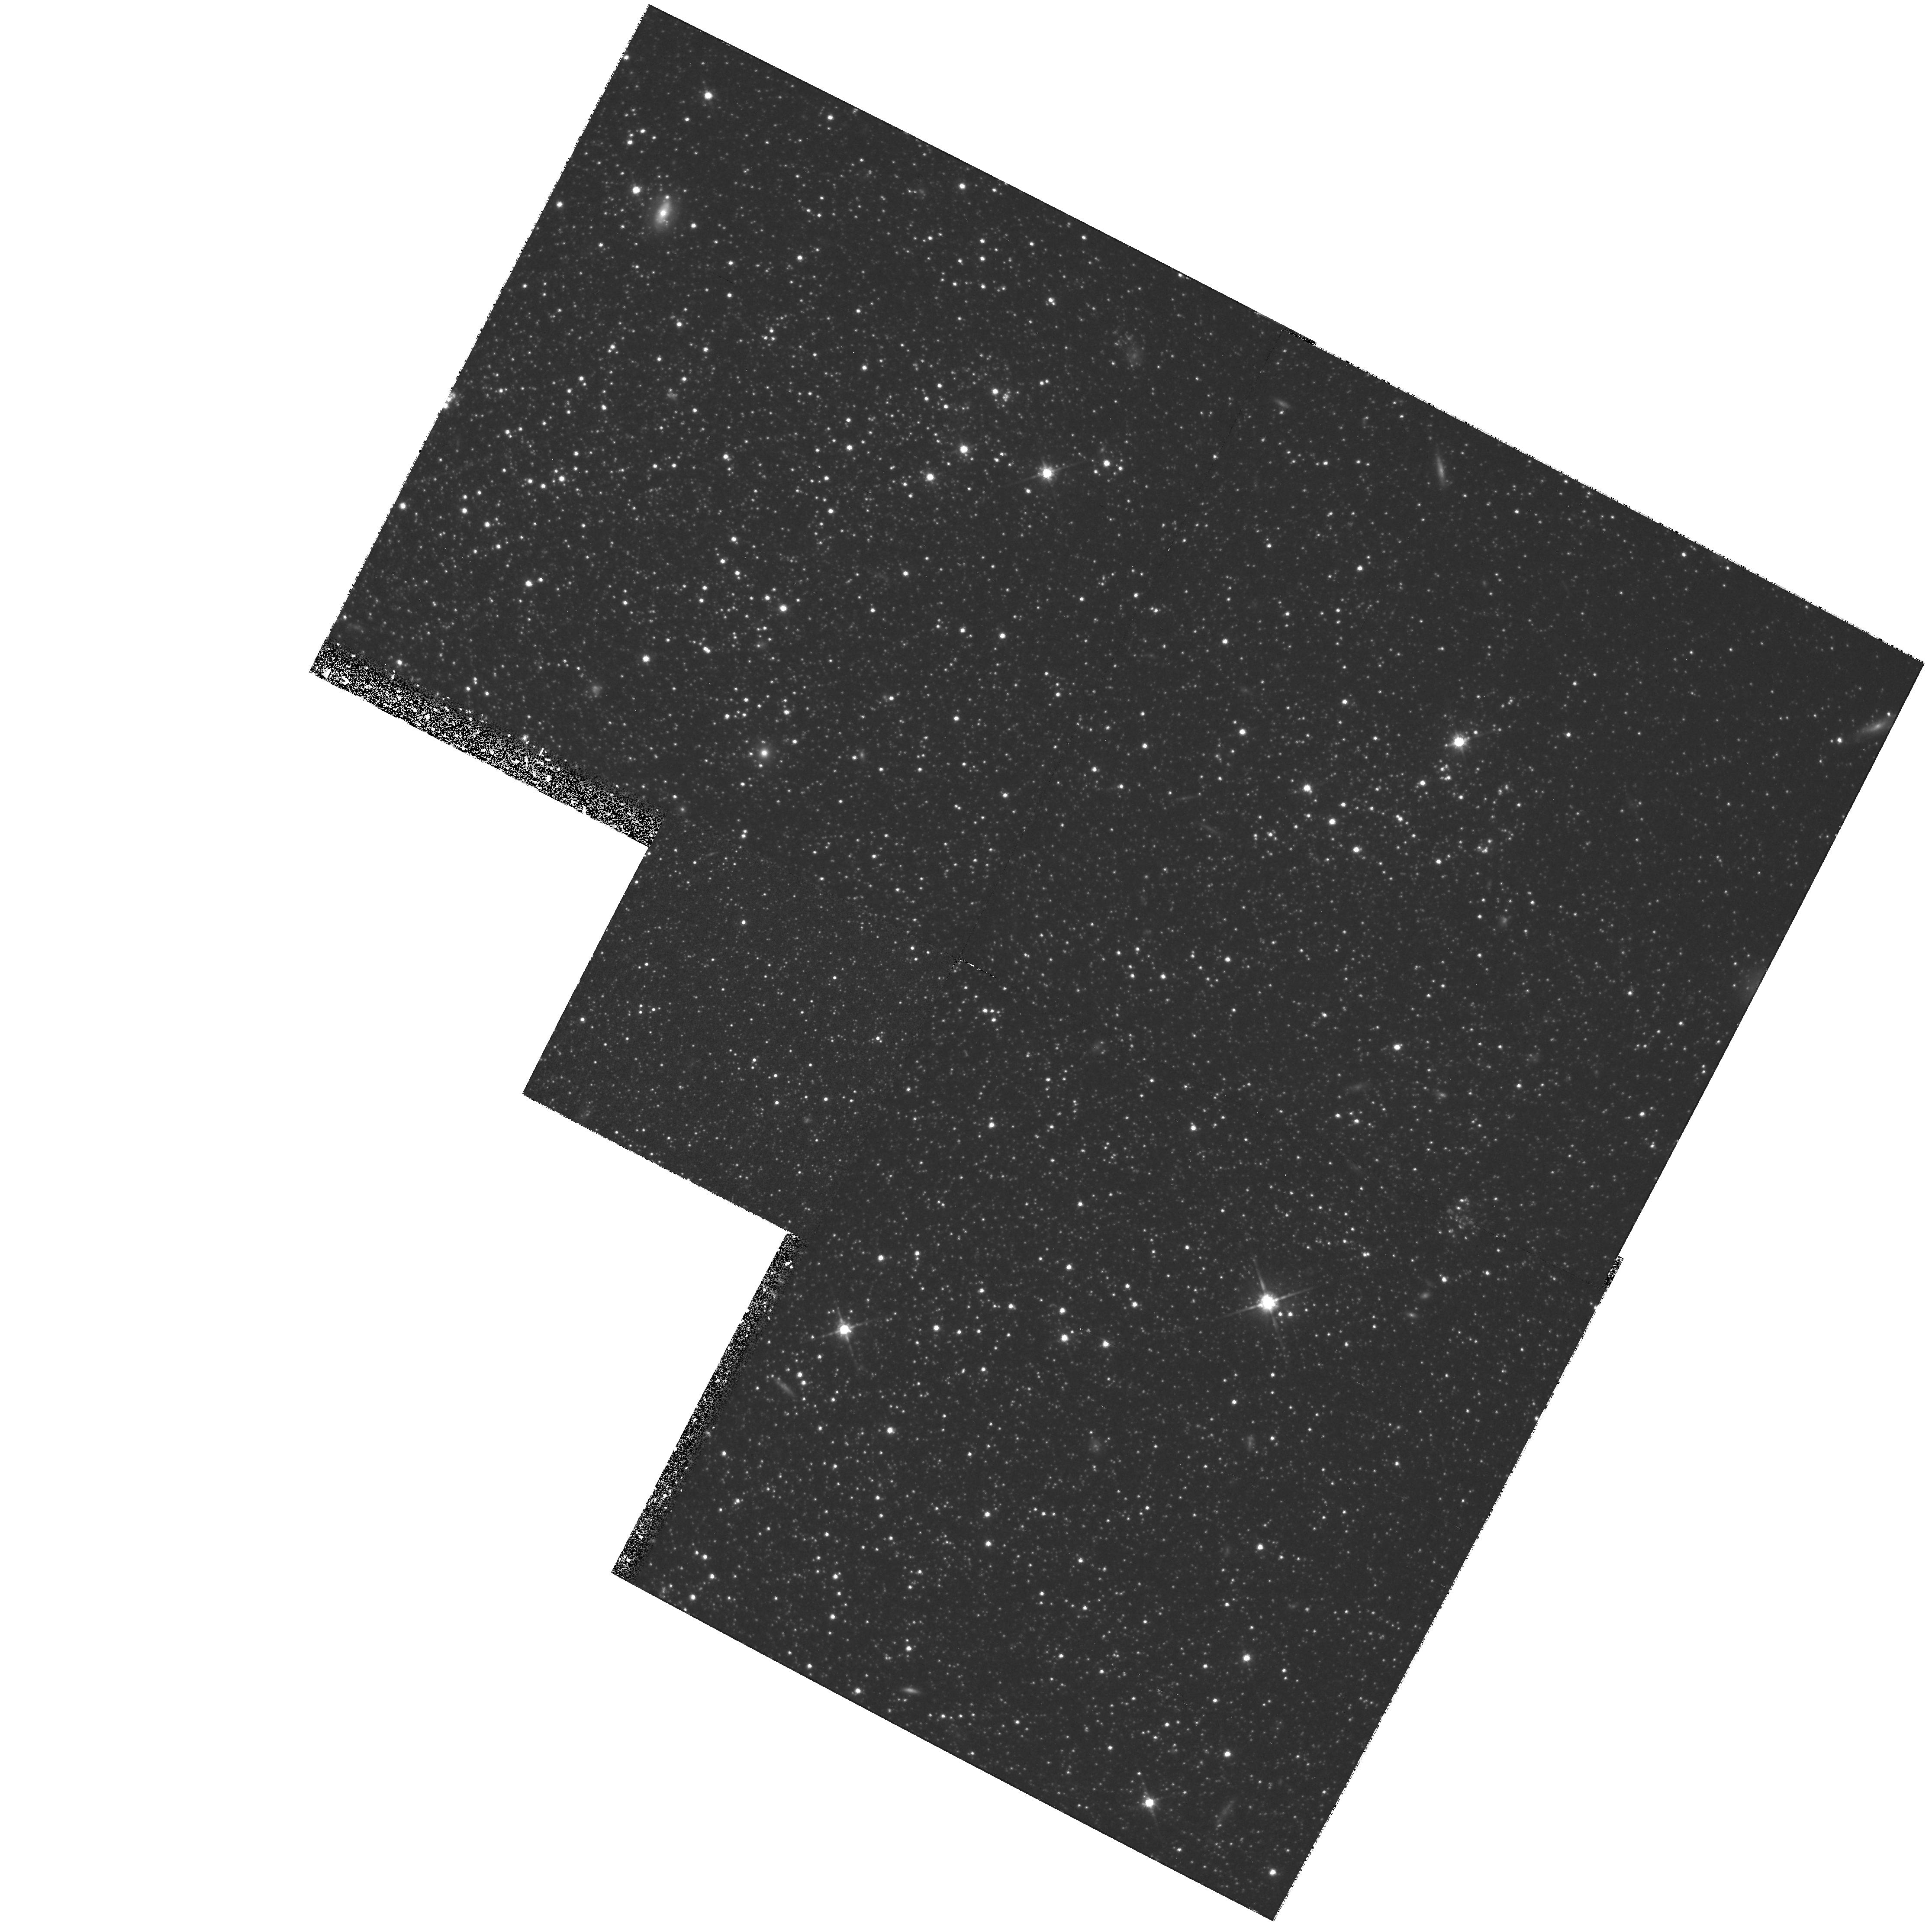
Target: DDO75
Instrument: WFPC2/PC
Filter: F814W
Exposure: 2.7 h
Observation ID: hst_7496_11_wfpc2_pc_f814w_u56711

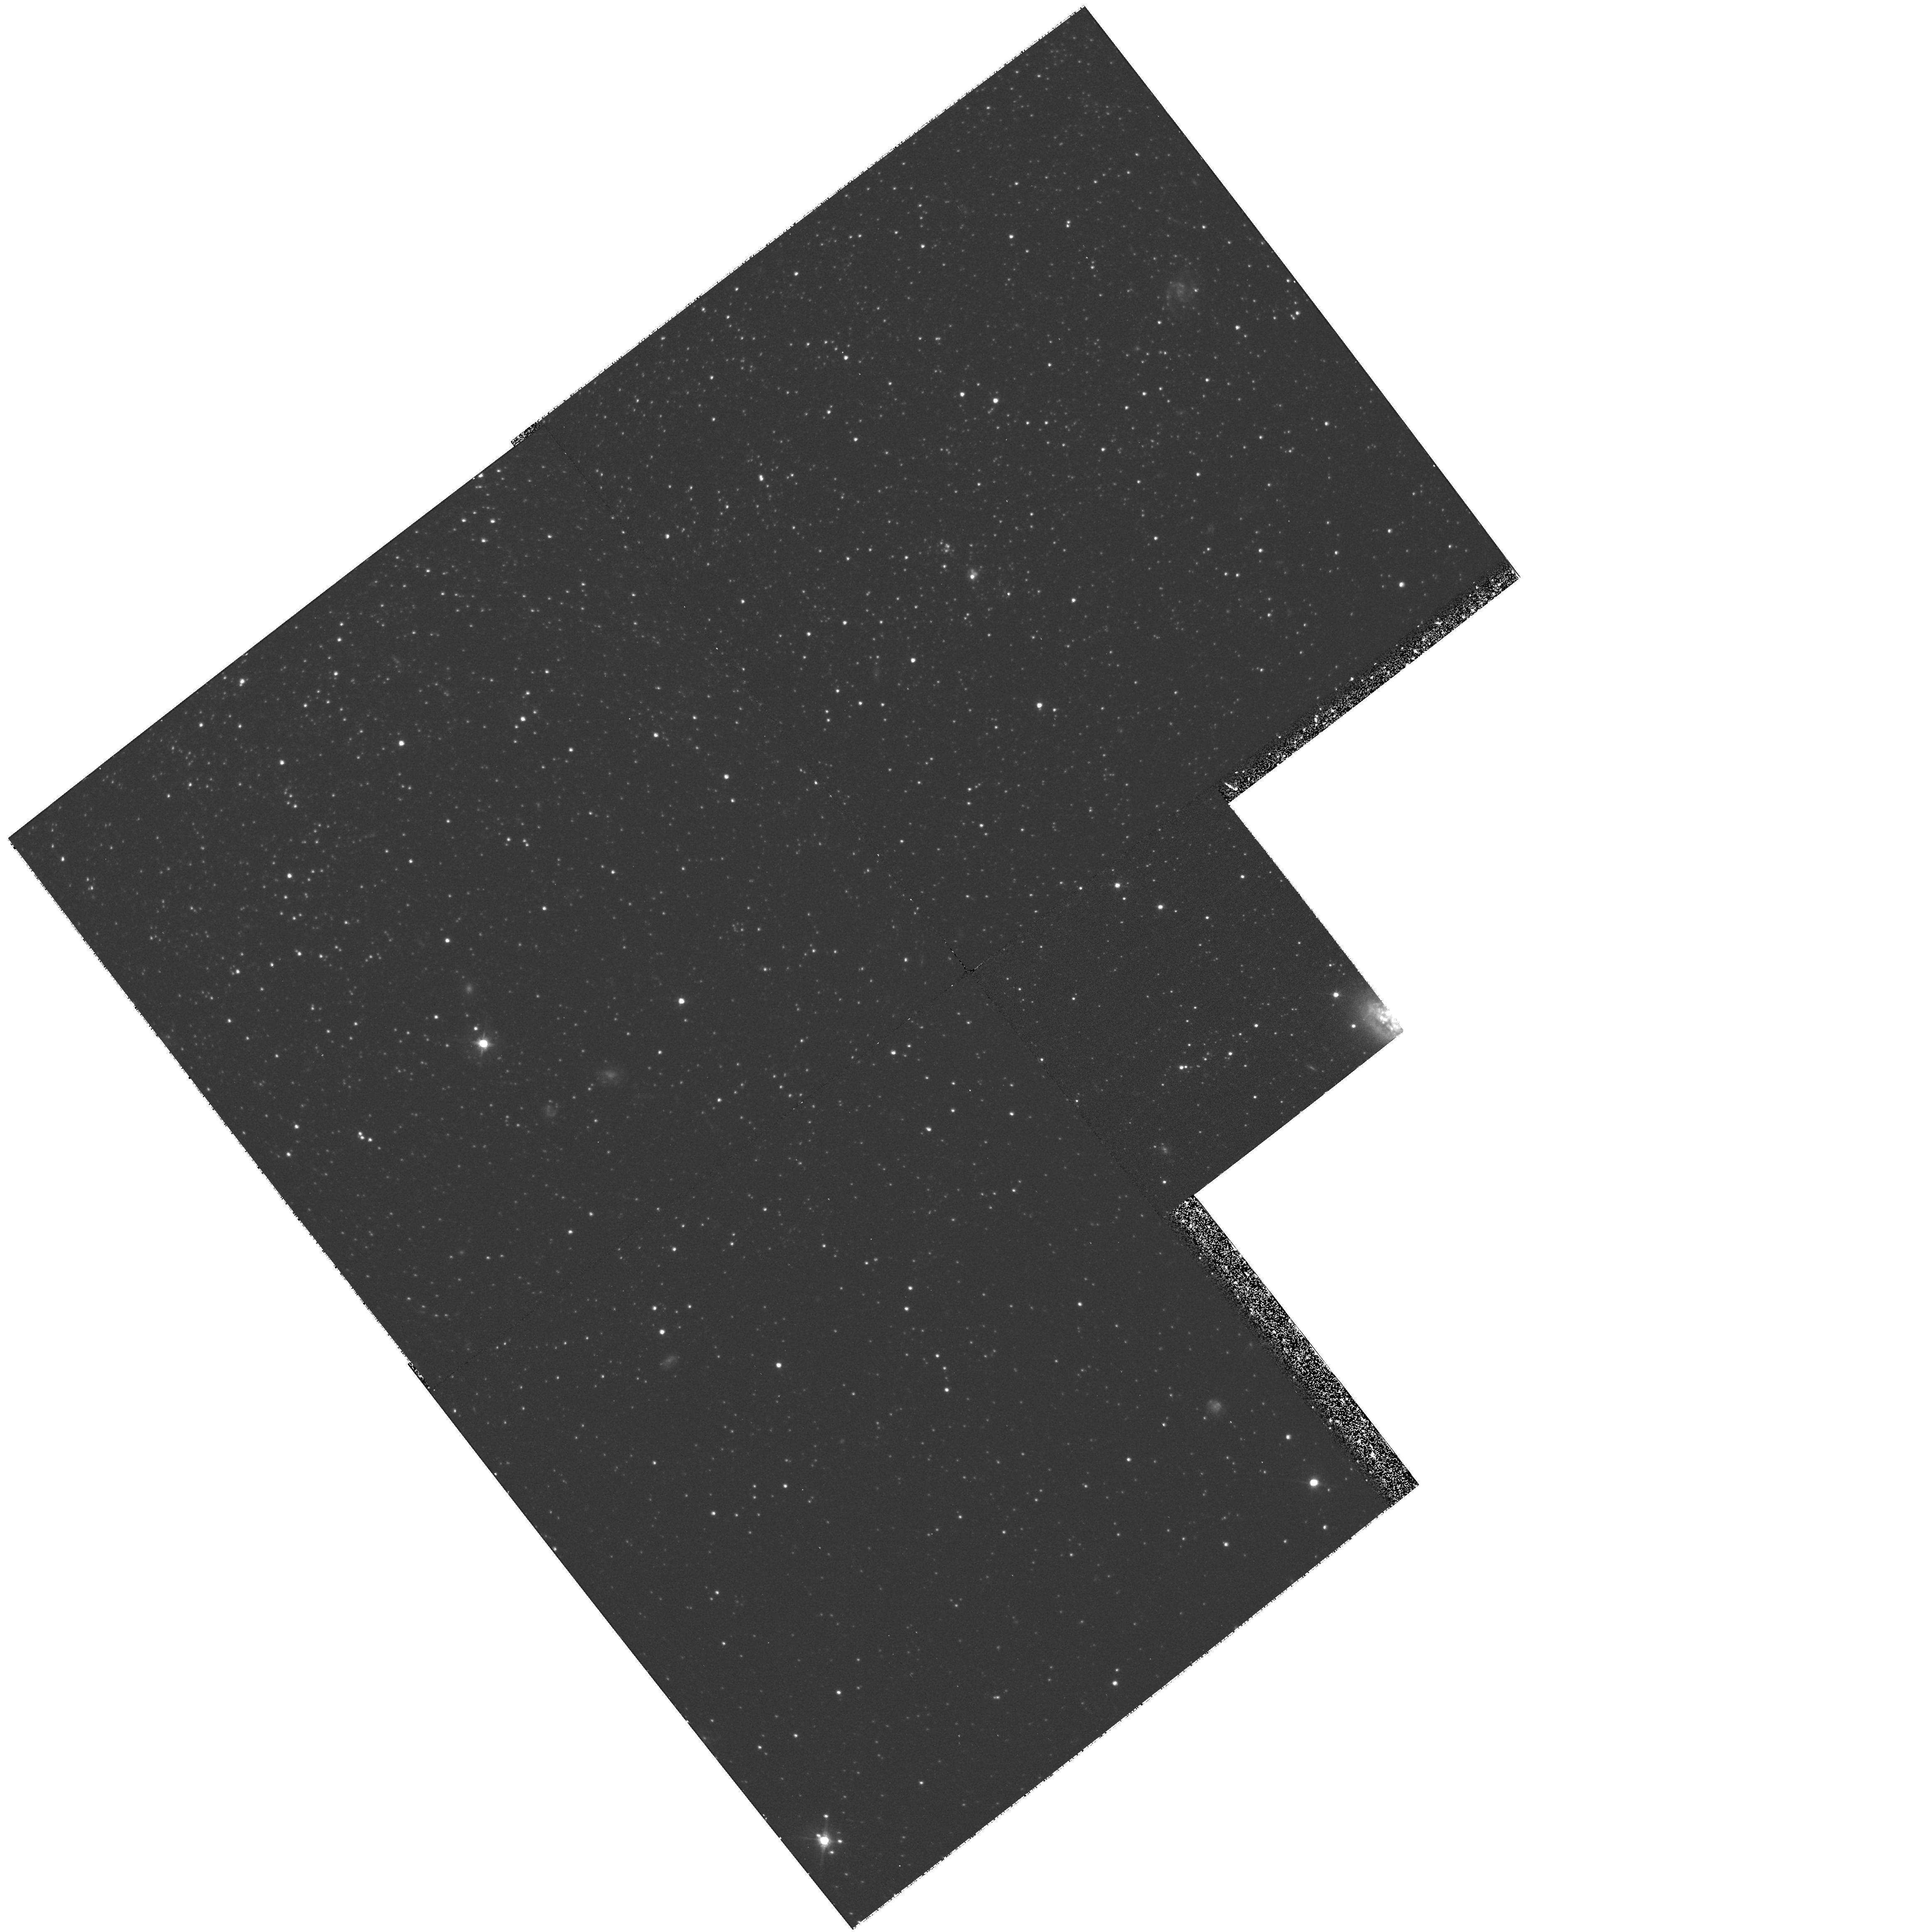
Target: IC1613
Instrument: WFPC2/PC
Filter: F555W
Exposure: 1.3 h
Observation ID: hst_7496_70_wfpc2_pc_f555w_u56770

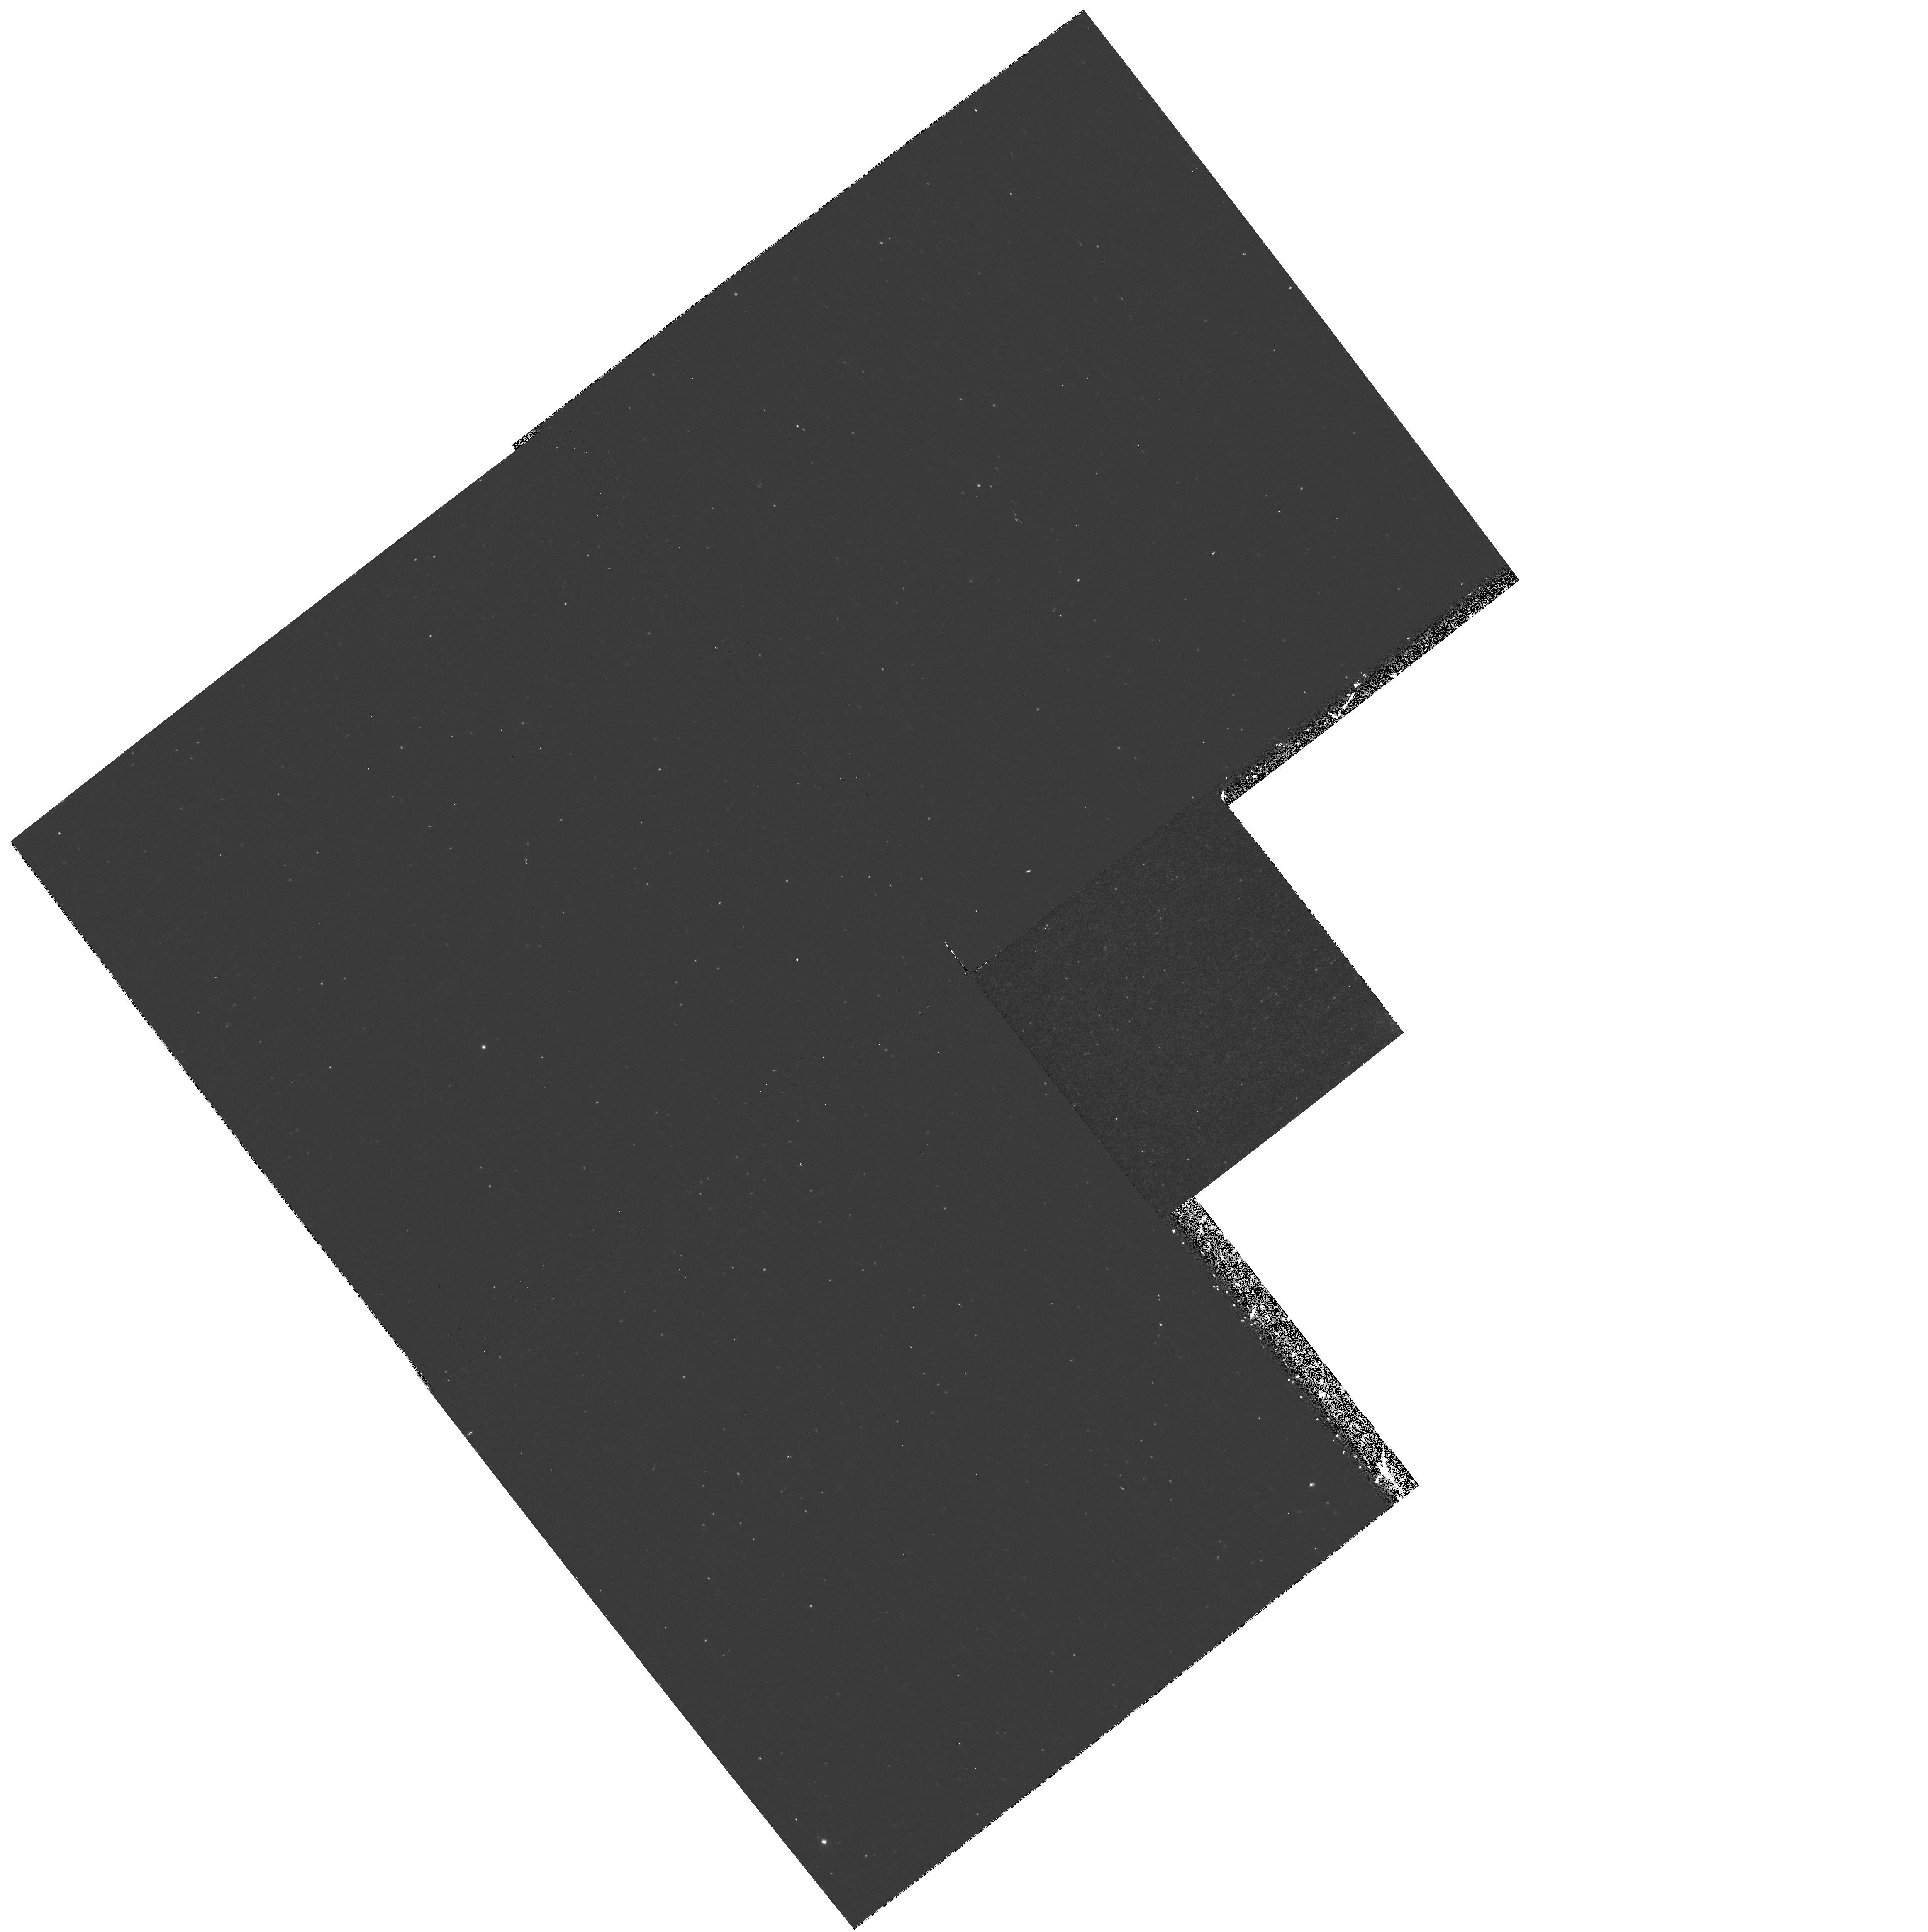
Target: IC1613
Instrument: WFPC2/PC
Filter: F656N
Exposure: 40 min
Observation ID: hst_7496_50_wfpc2_pc_f656n_u56750

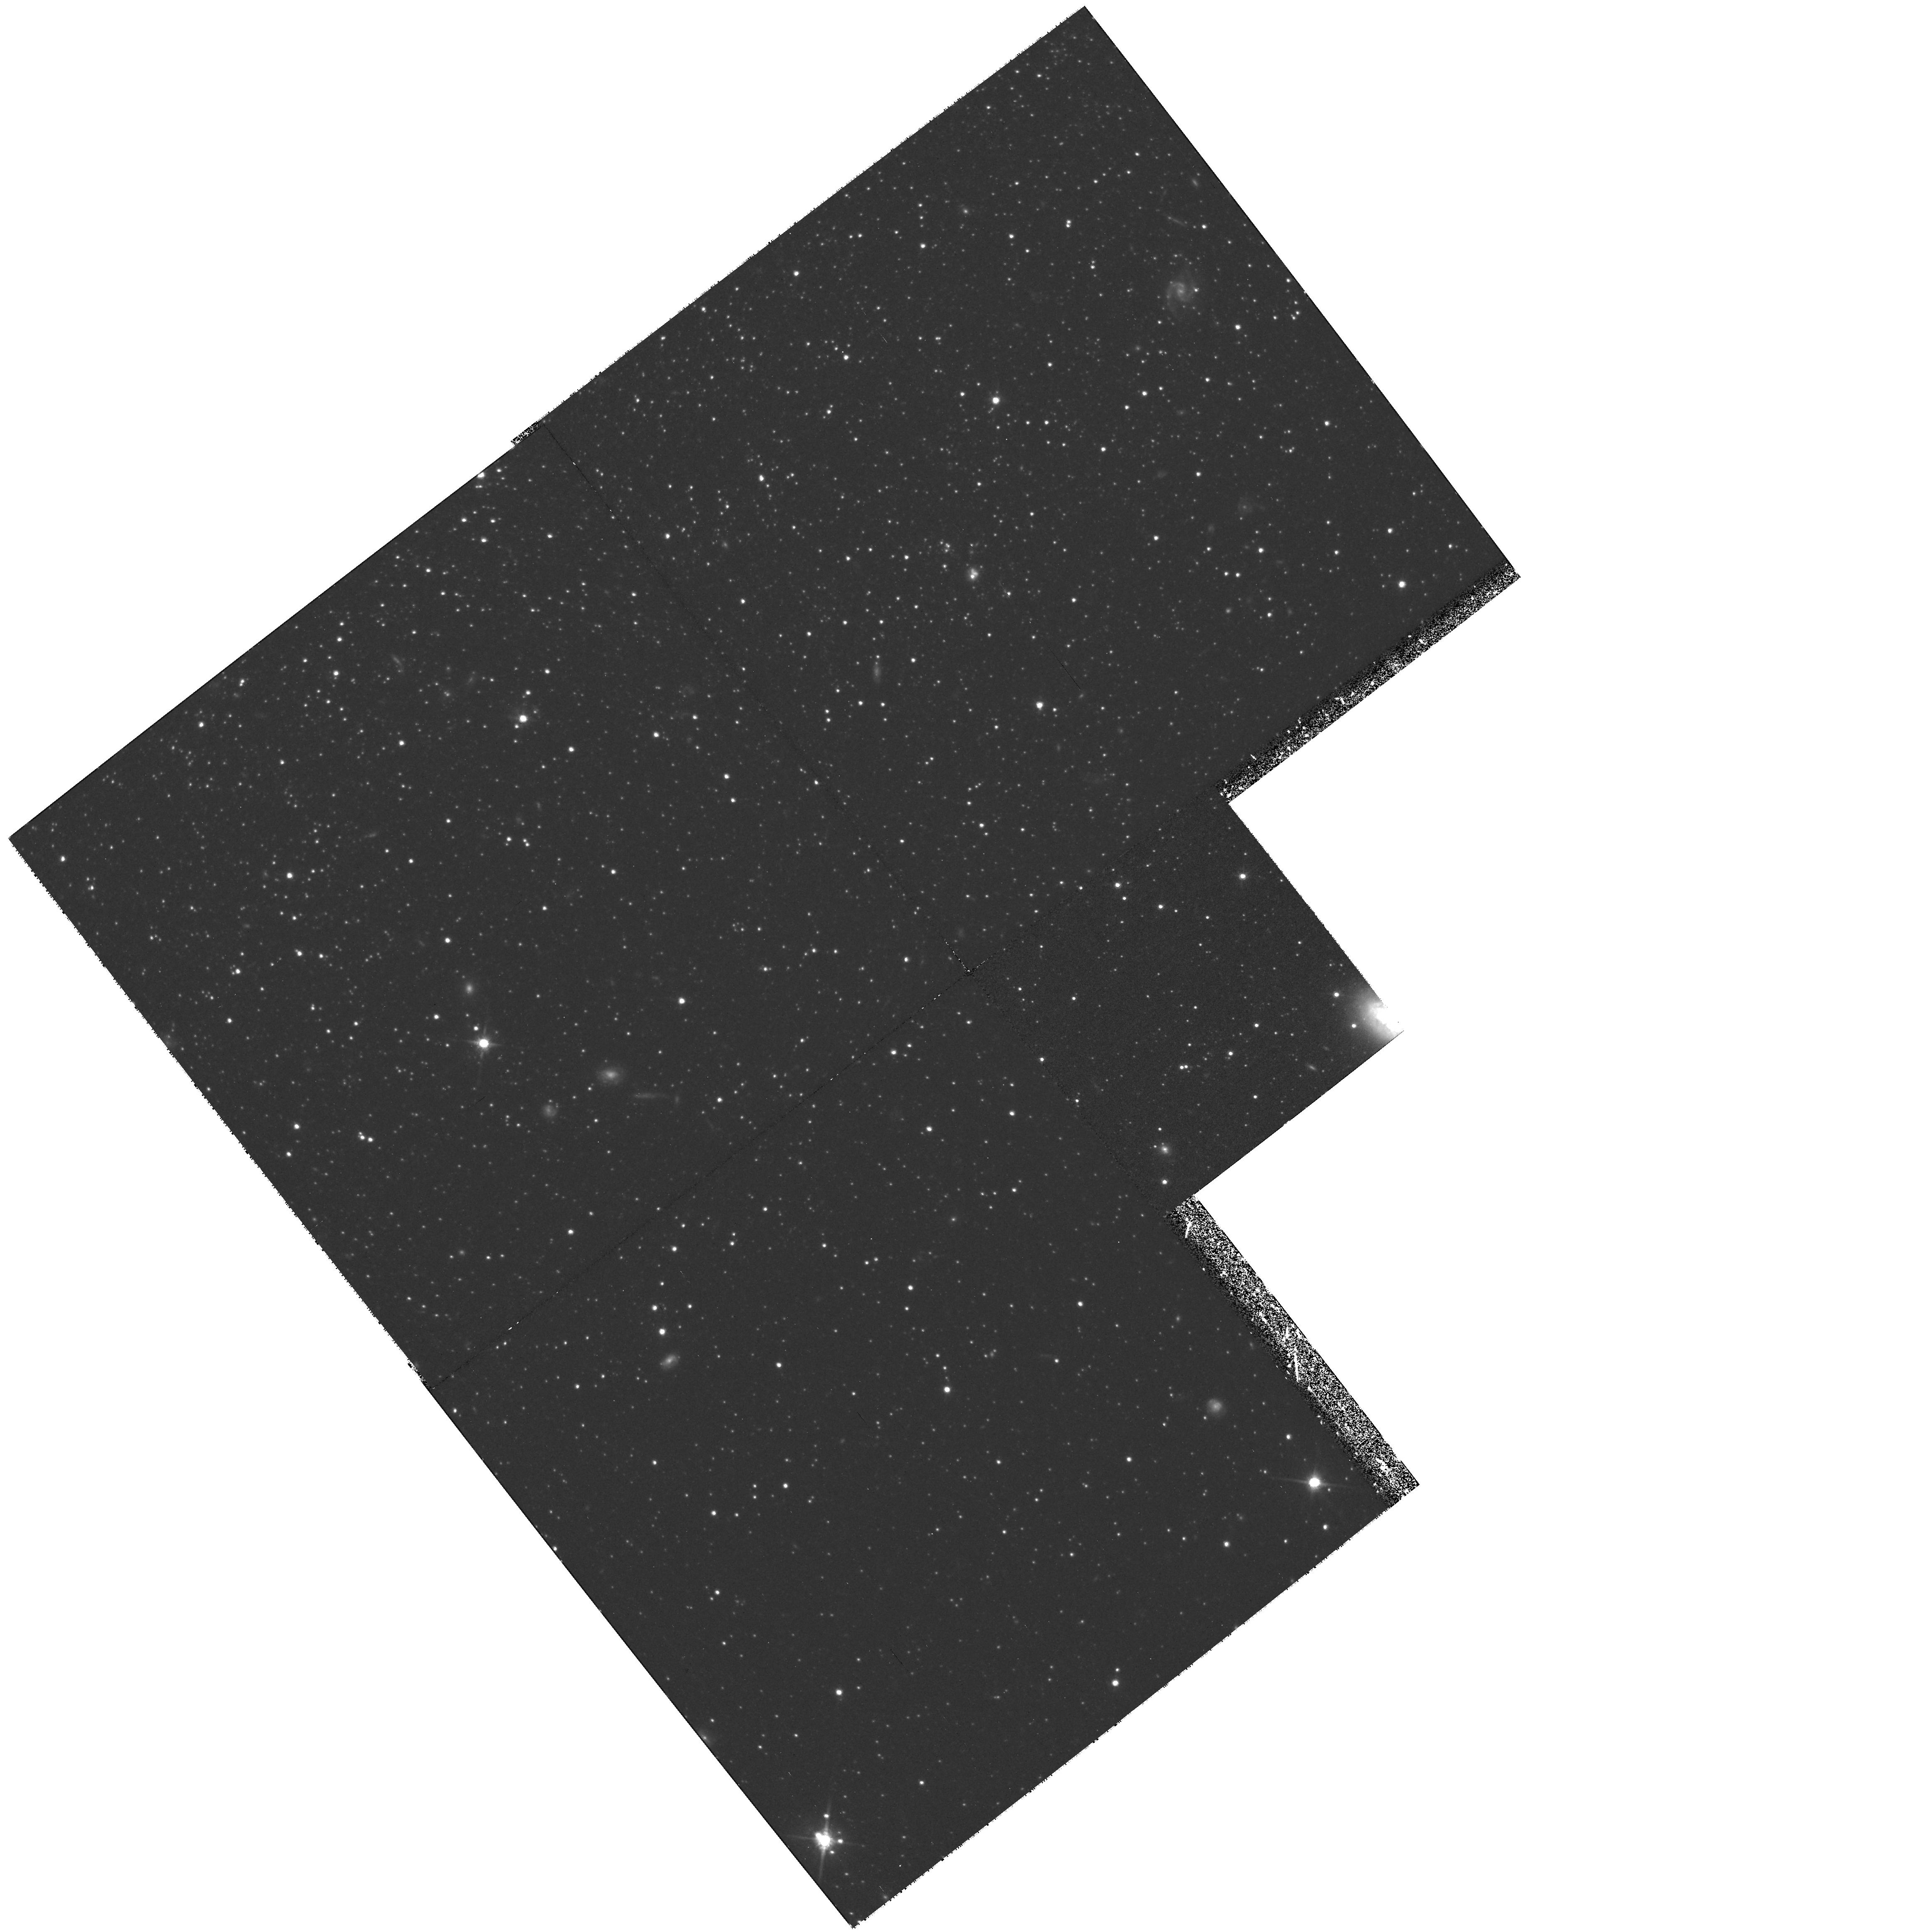
Target: IC1613
Instrument: WFPC2/PC
Filter: F814W
Exposure: 2.7 h
Observation ID: hst_7496_71_wfpc2_pc_f814w_u56771

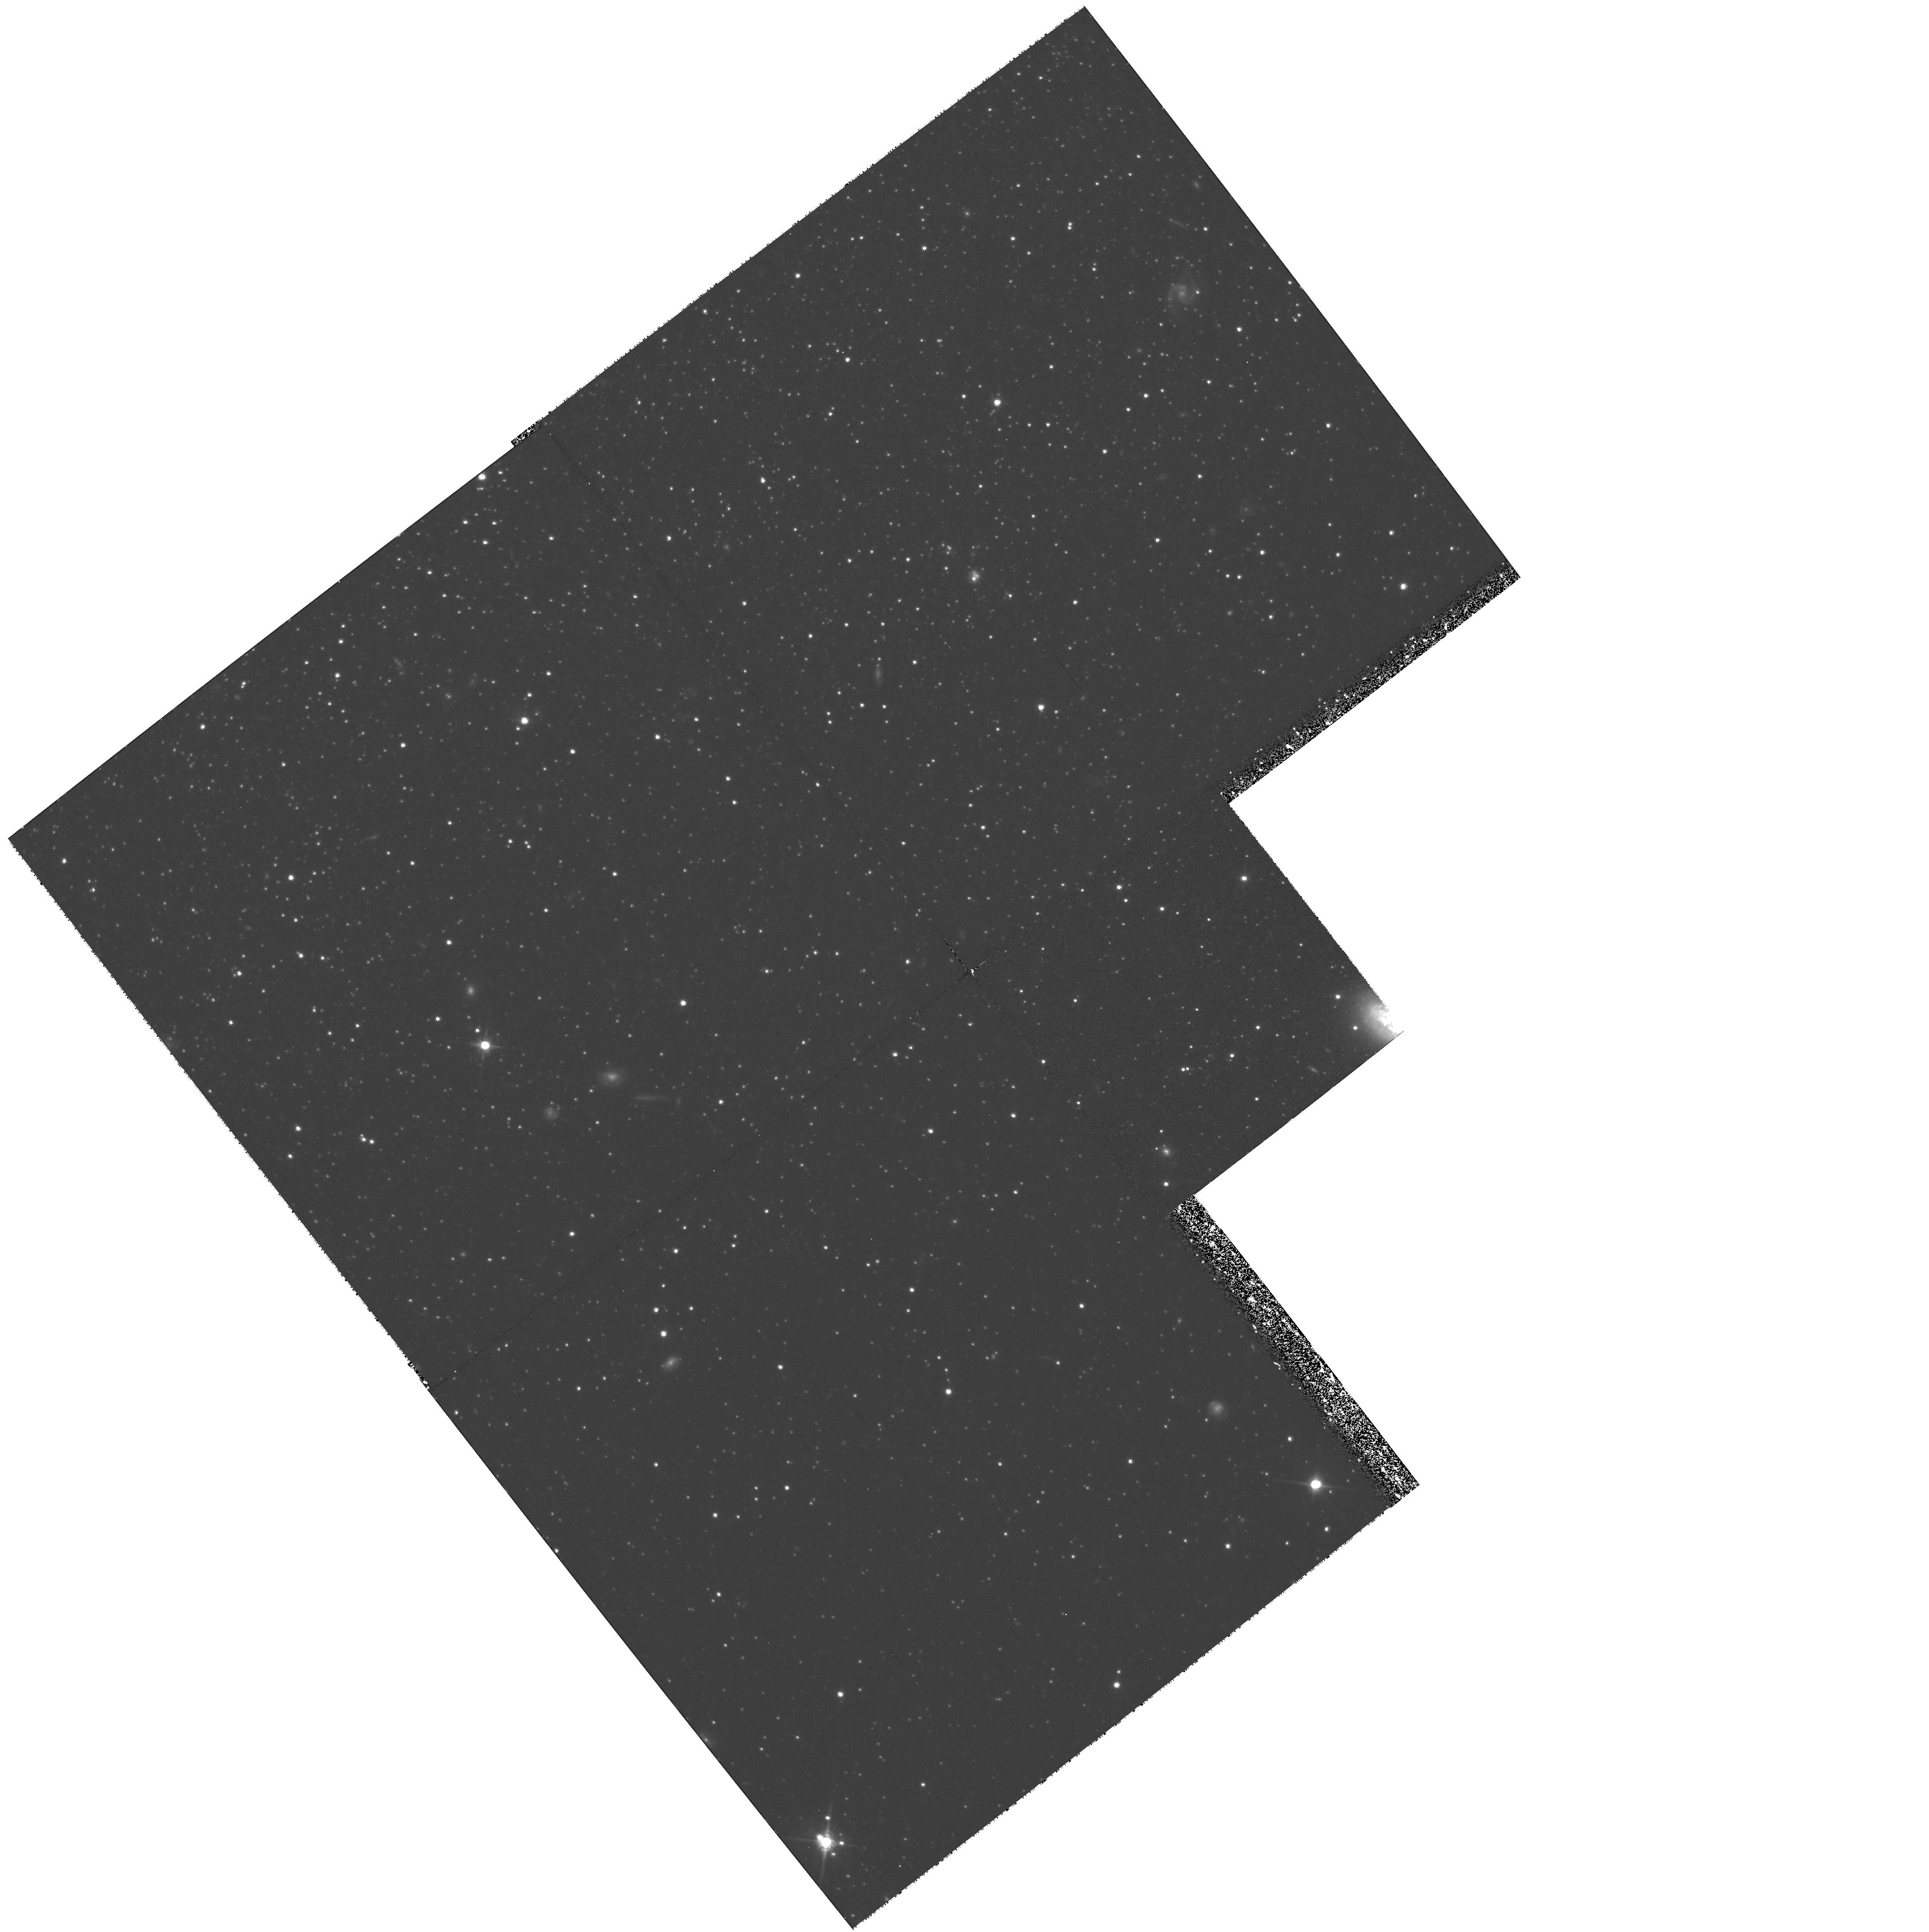
Target: IC1613
Instrument: WFPC2/PC
Filter: F814W
Exposure: 2.7 h
Observation ID: hst_7496_81_wfpc2_pc_f814w_u56781

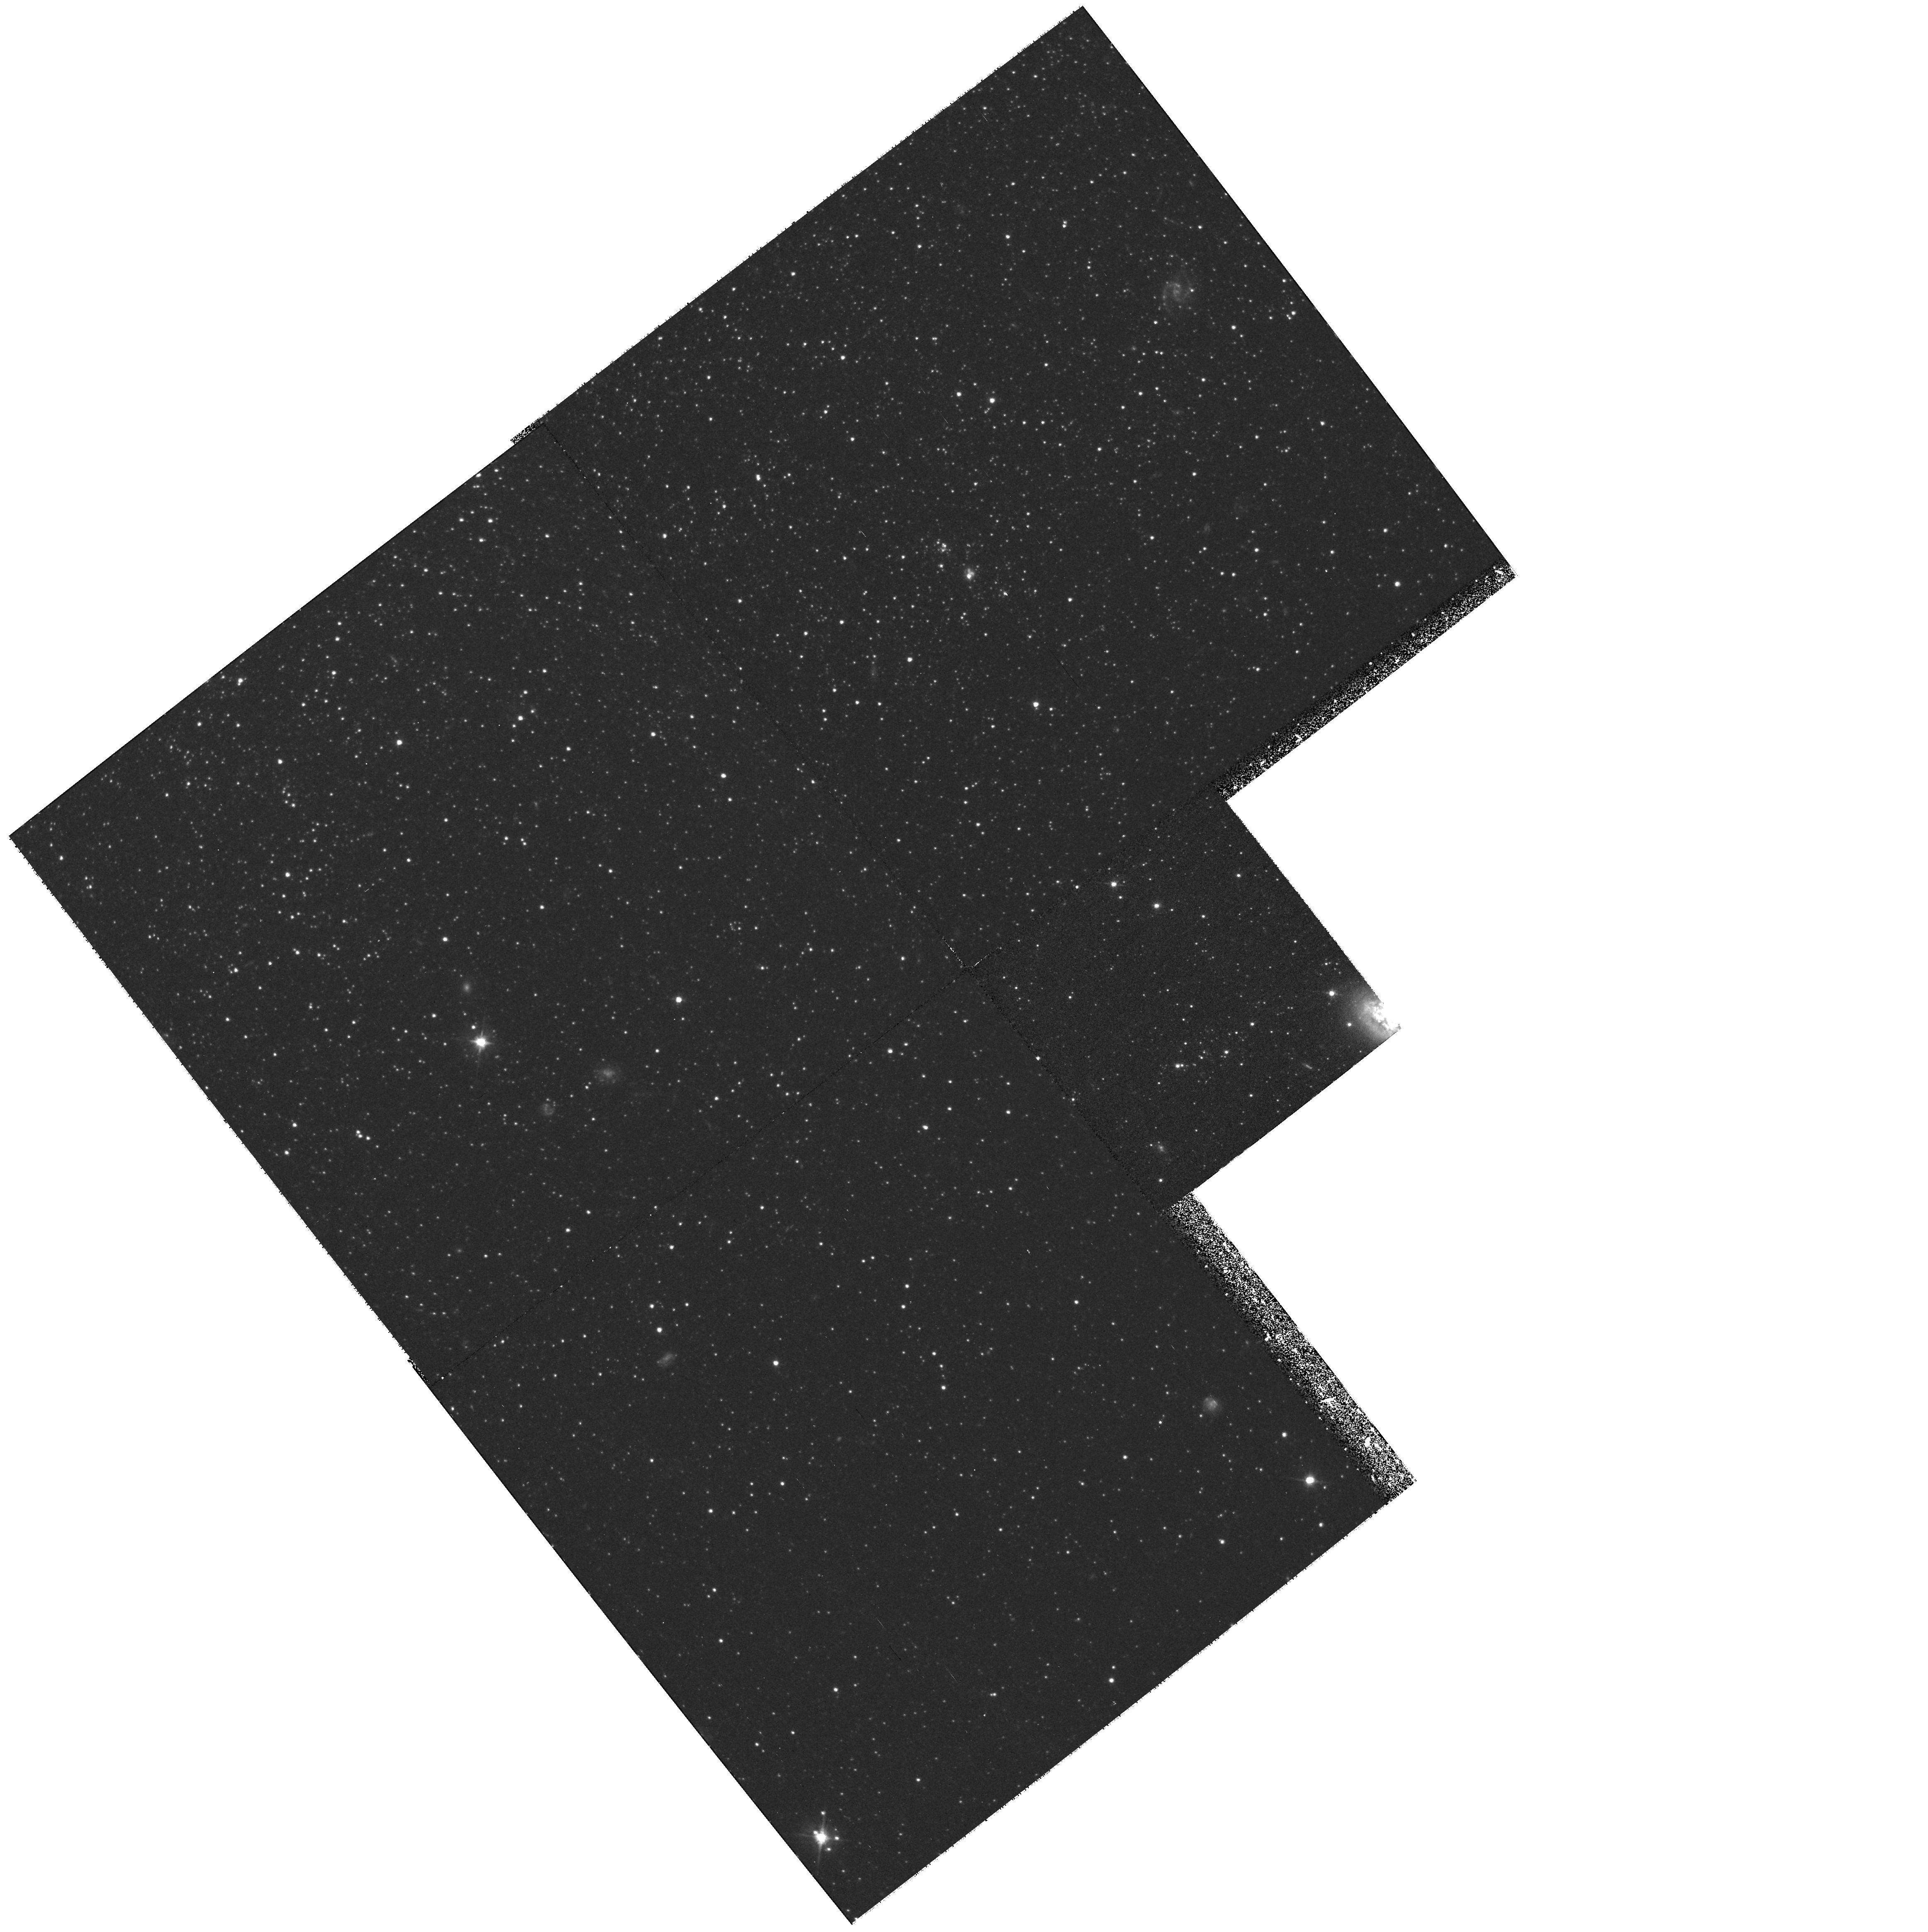
Target: IC1613
Instrument: WFPC2/PC
Filter: F555W
Exposure: 1.3 h
Observation ID: hst_7496_50_wfpc2_pc_f555w_u56750

Star Formation Histories of Dwarf Irregular Galaxies II: the Old Populations of IC 1613 and Sextans A (PI: Skillman, Evan D.)

Recent results from the ground and from HST for different types of dwarf galaxies show that even in these apparently simple stellar systems, a variety of different star formation histories can be found. The star formation rate can be observed to either take place continuously or in several discrete episodes spanning several Gyr. The reasons for these variations are not yet well understood, and they are fundamental to our understanding of galaxy formation and evolution. Currently, detailed SFHs are available only for Milky Way satellites; a biased sample. To determine SFHs for more distant galaxies with a wider range of properties and environments, CMDs at deep limits are required. We propose a careful study of two of the closest isolated dIs: IC 1613 (660 kpc) and Sextans A (1400 kpc). In this way we can probe IC 1613 down to limits close to the oldest turnoffs (M_V ~ +3.5), and the very metal poor system, Sextans A, down to slightly younger limits (M_V ~ +2). Because of the effects of crowding on ground based observations, this can only be achieved with the HST. One of our main goals will to test the hypothesis that these two galaxies could have been part of the ``faint blue galaxy'' population seen at higher redshifts.